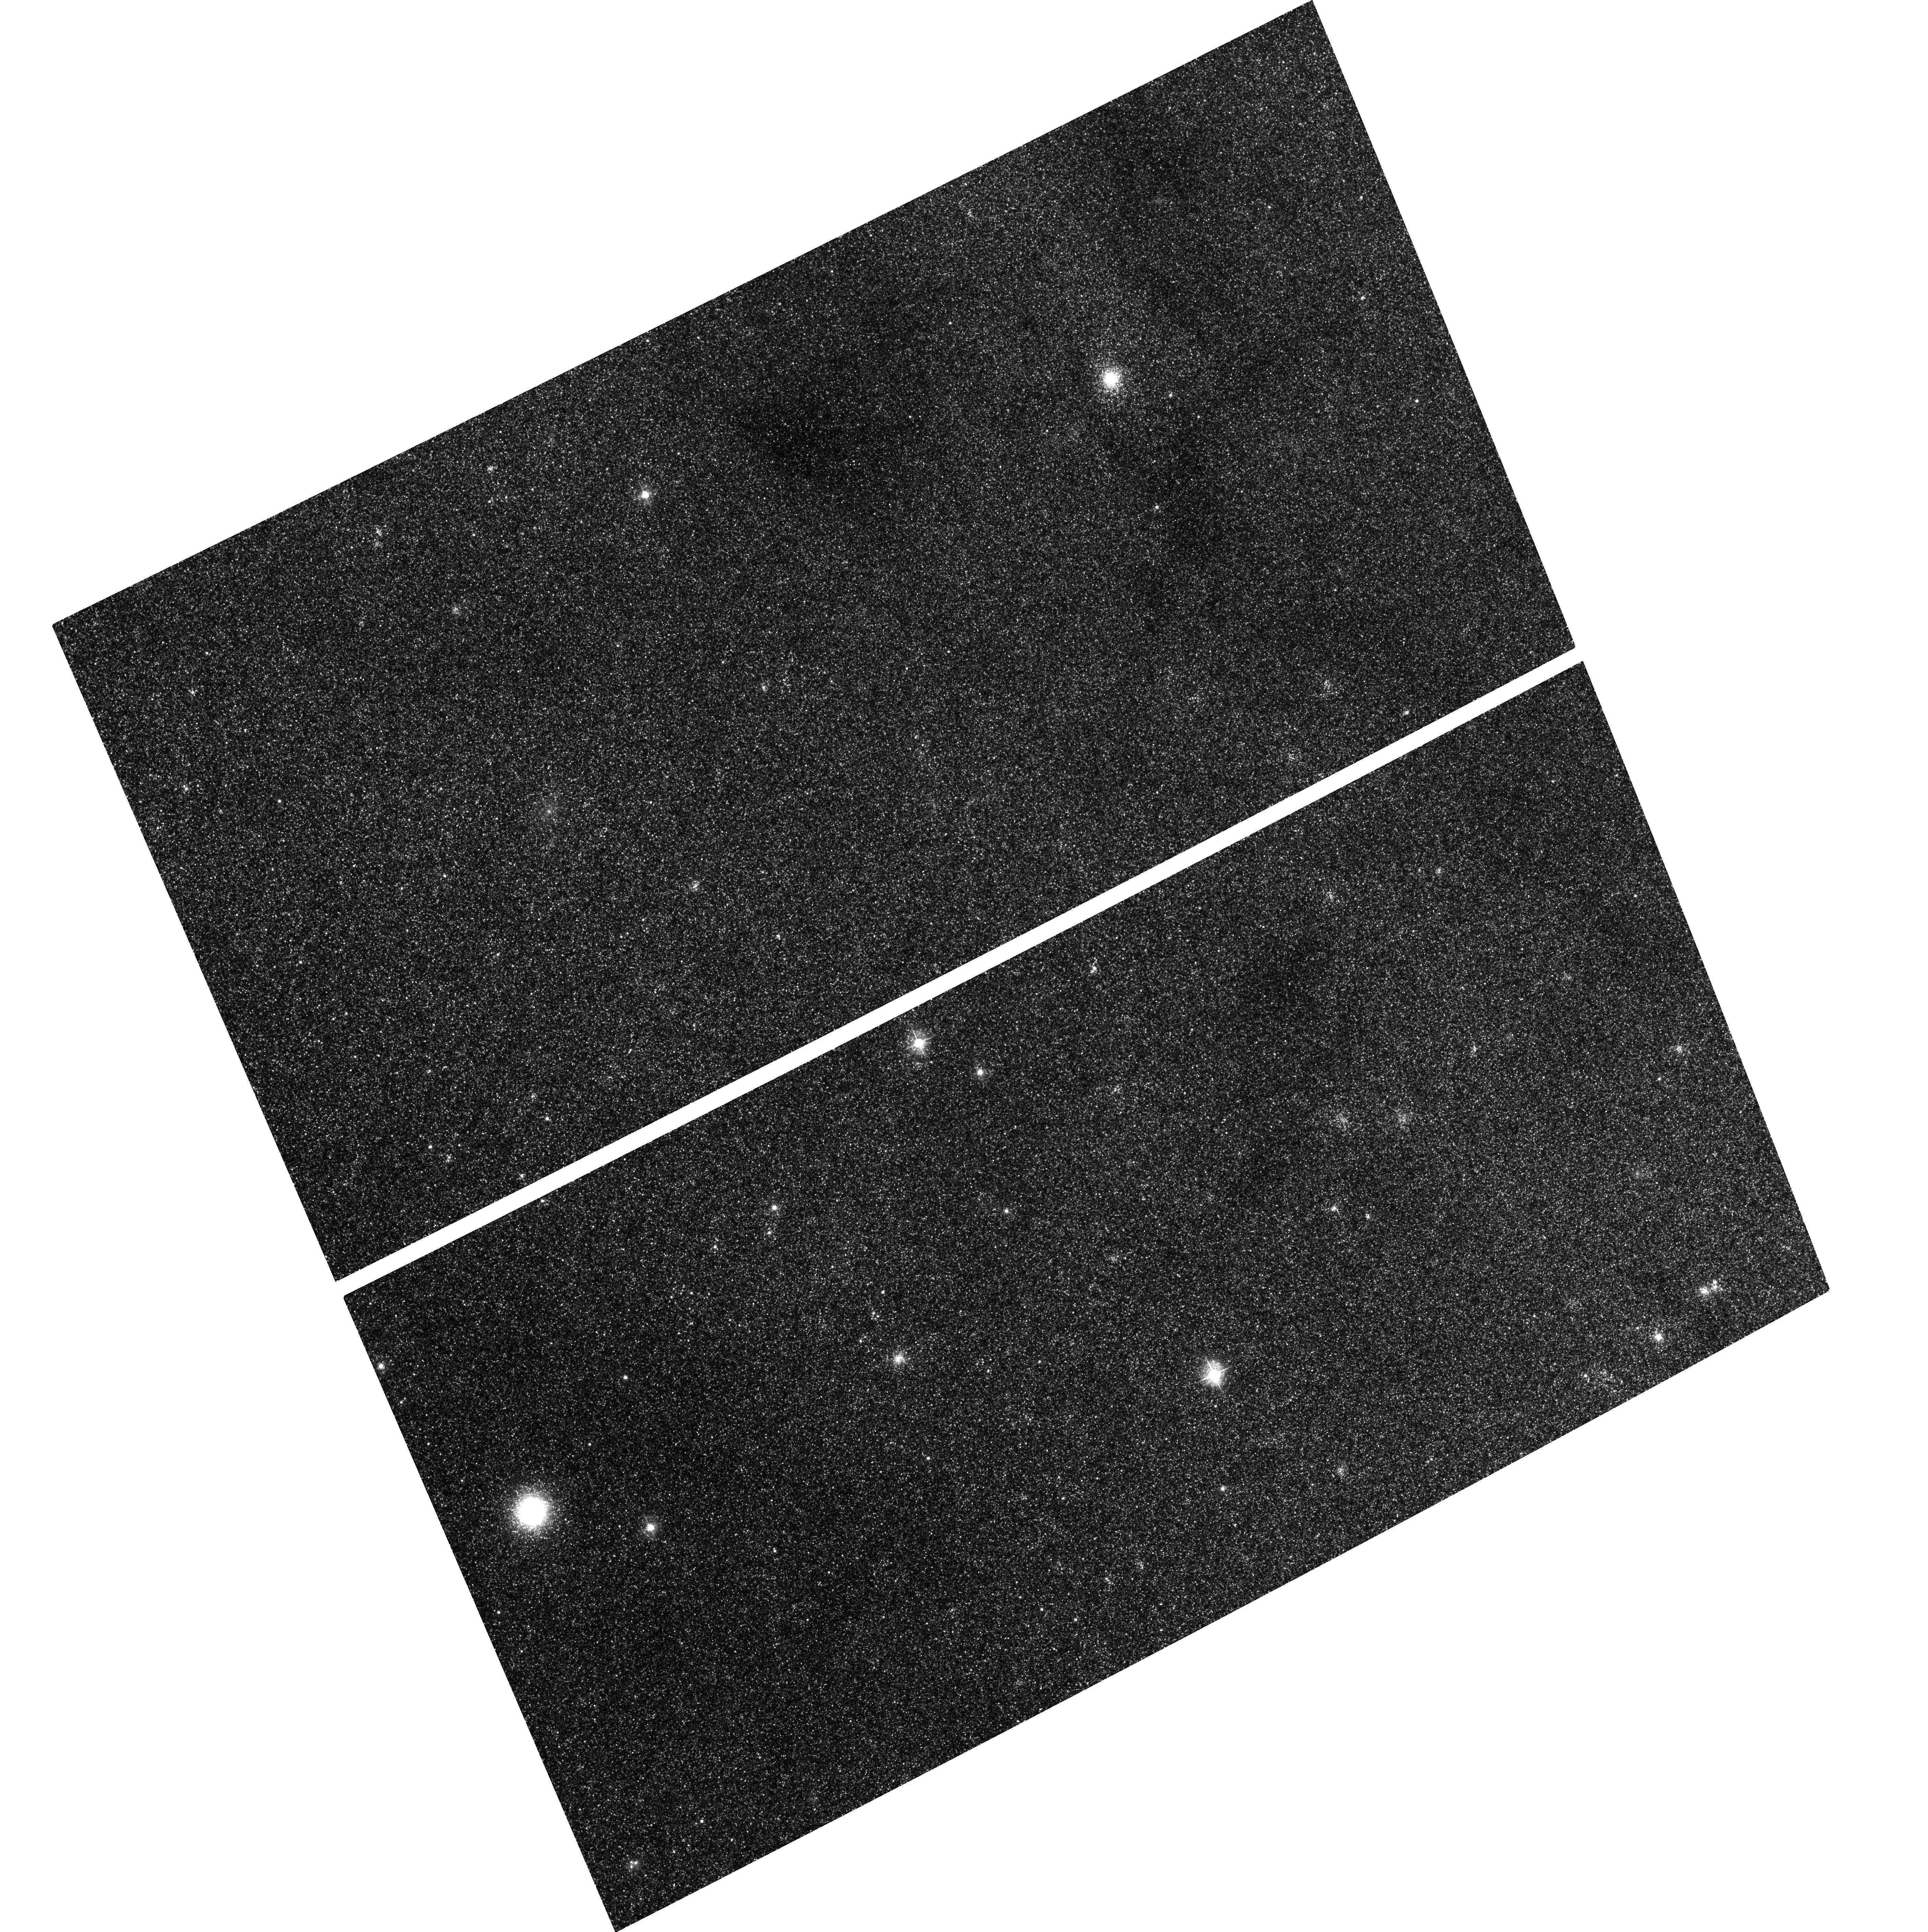
Target: M31GC-B058-049. Instrument: ACS/WFC. Filter: F435W. Exposure: 1.3 h. Observation ID: hst_10631_02_acs_wfc_f435w_j9df02

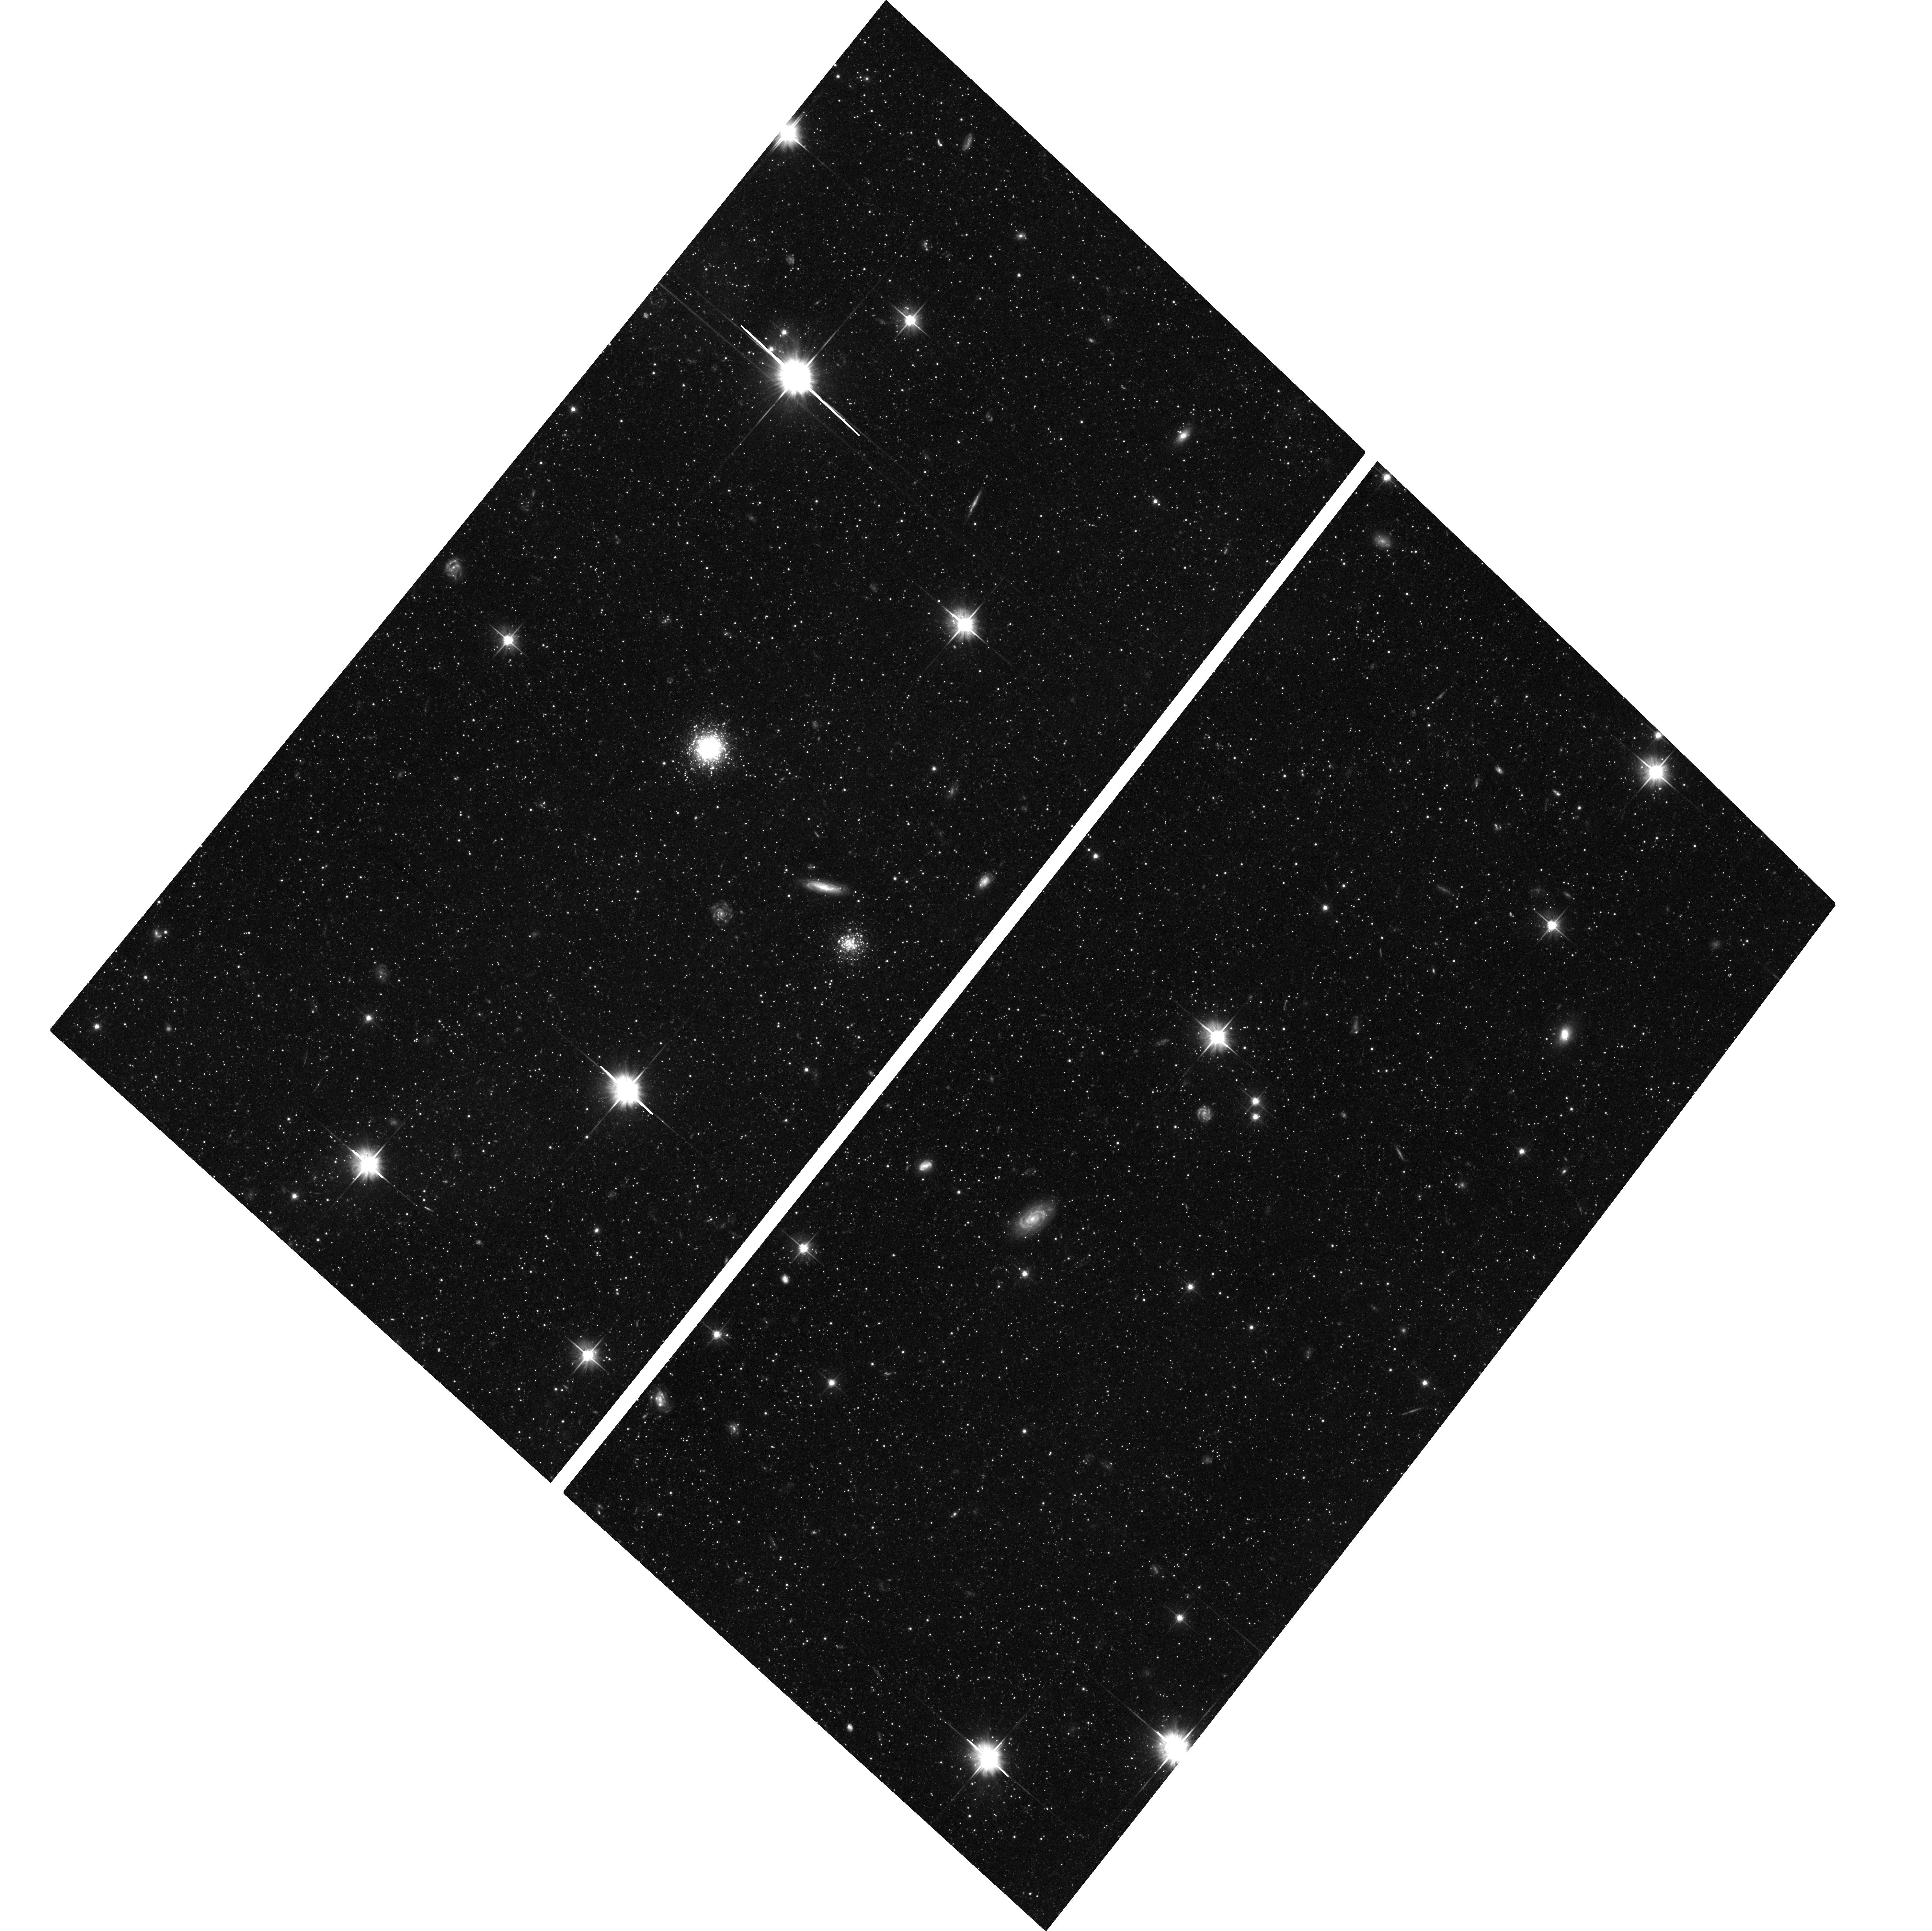
Target: M31GC-B292. Instrument: ACS/WFC. Filter: F606W. Exposure: 2.1 h. Observation ID: hst_10631_07_acs_wfc_f606w_j9df07

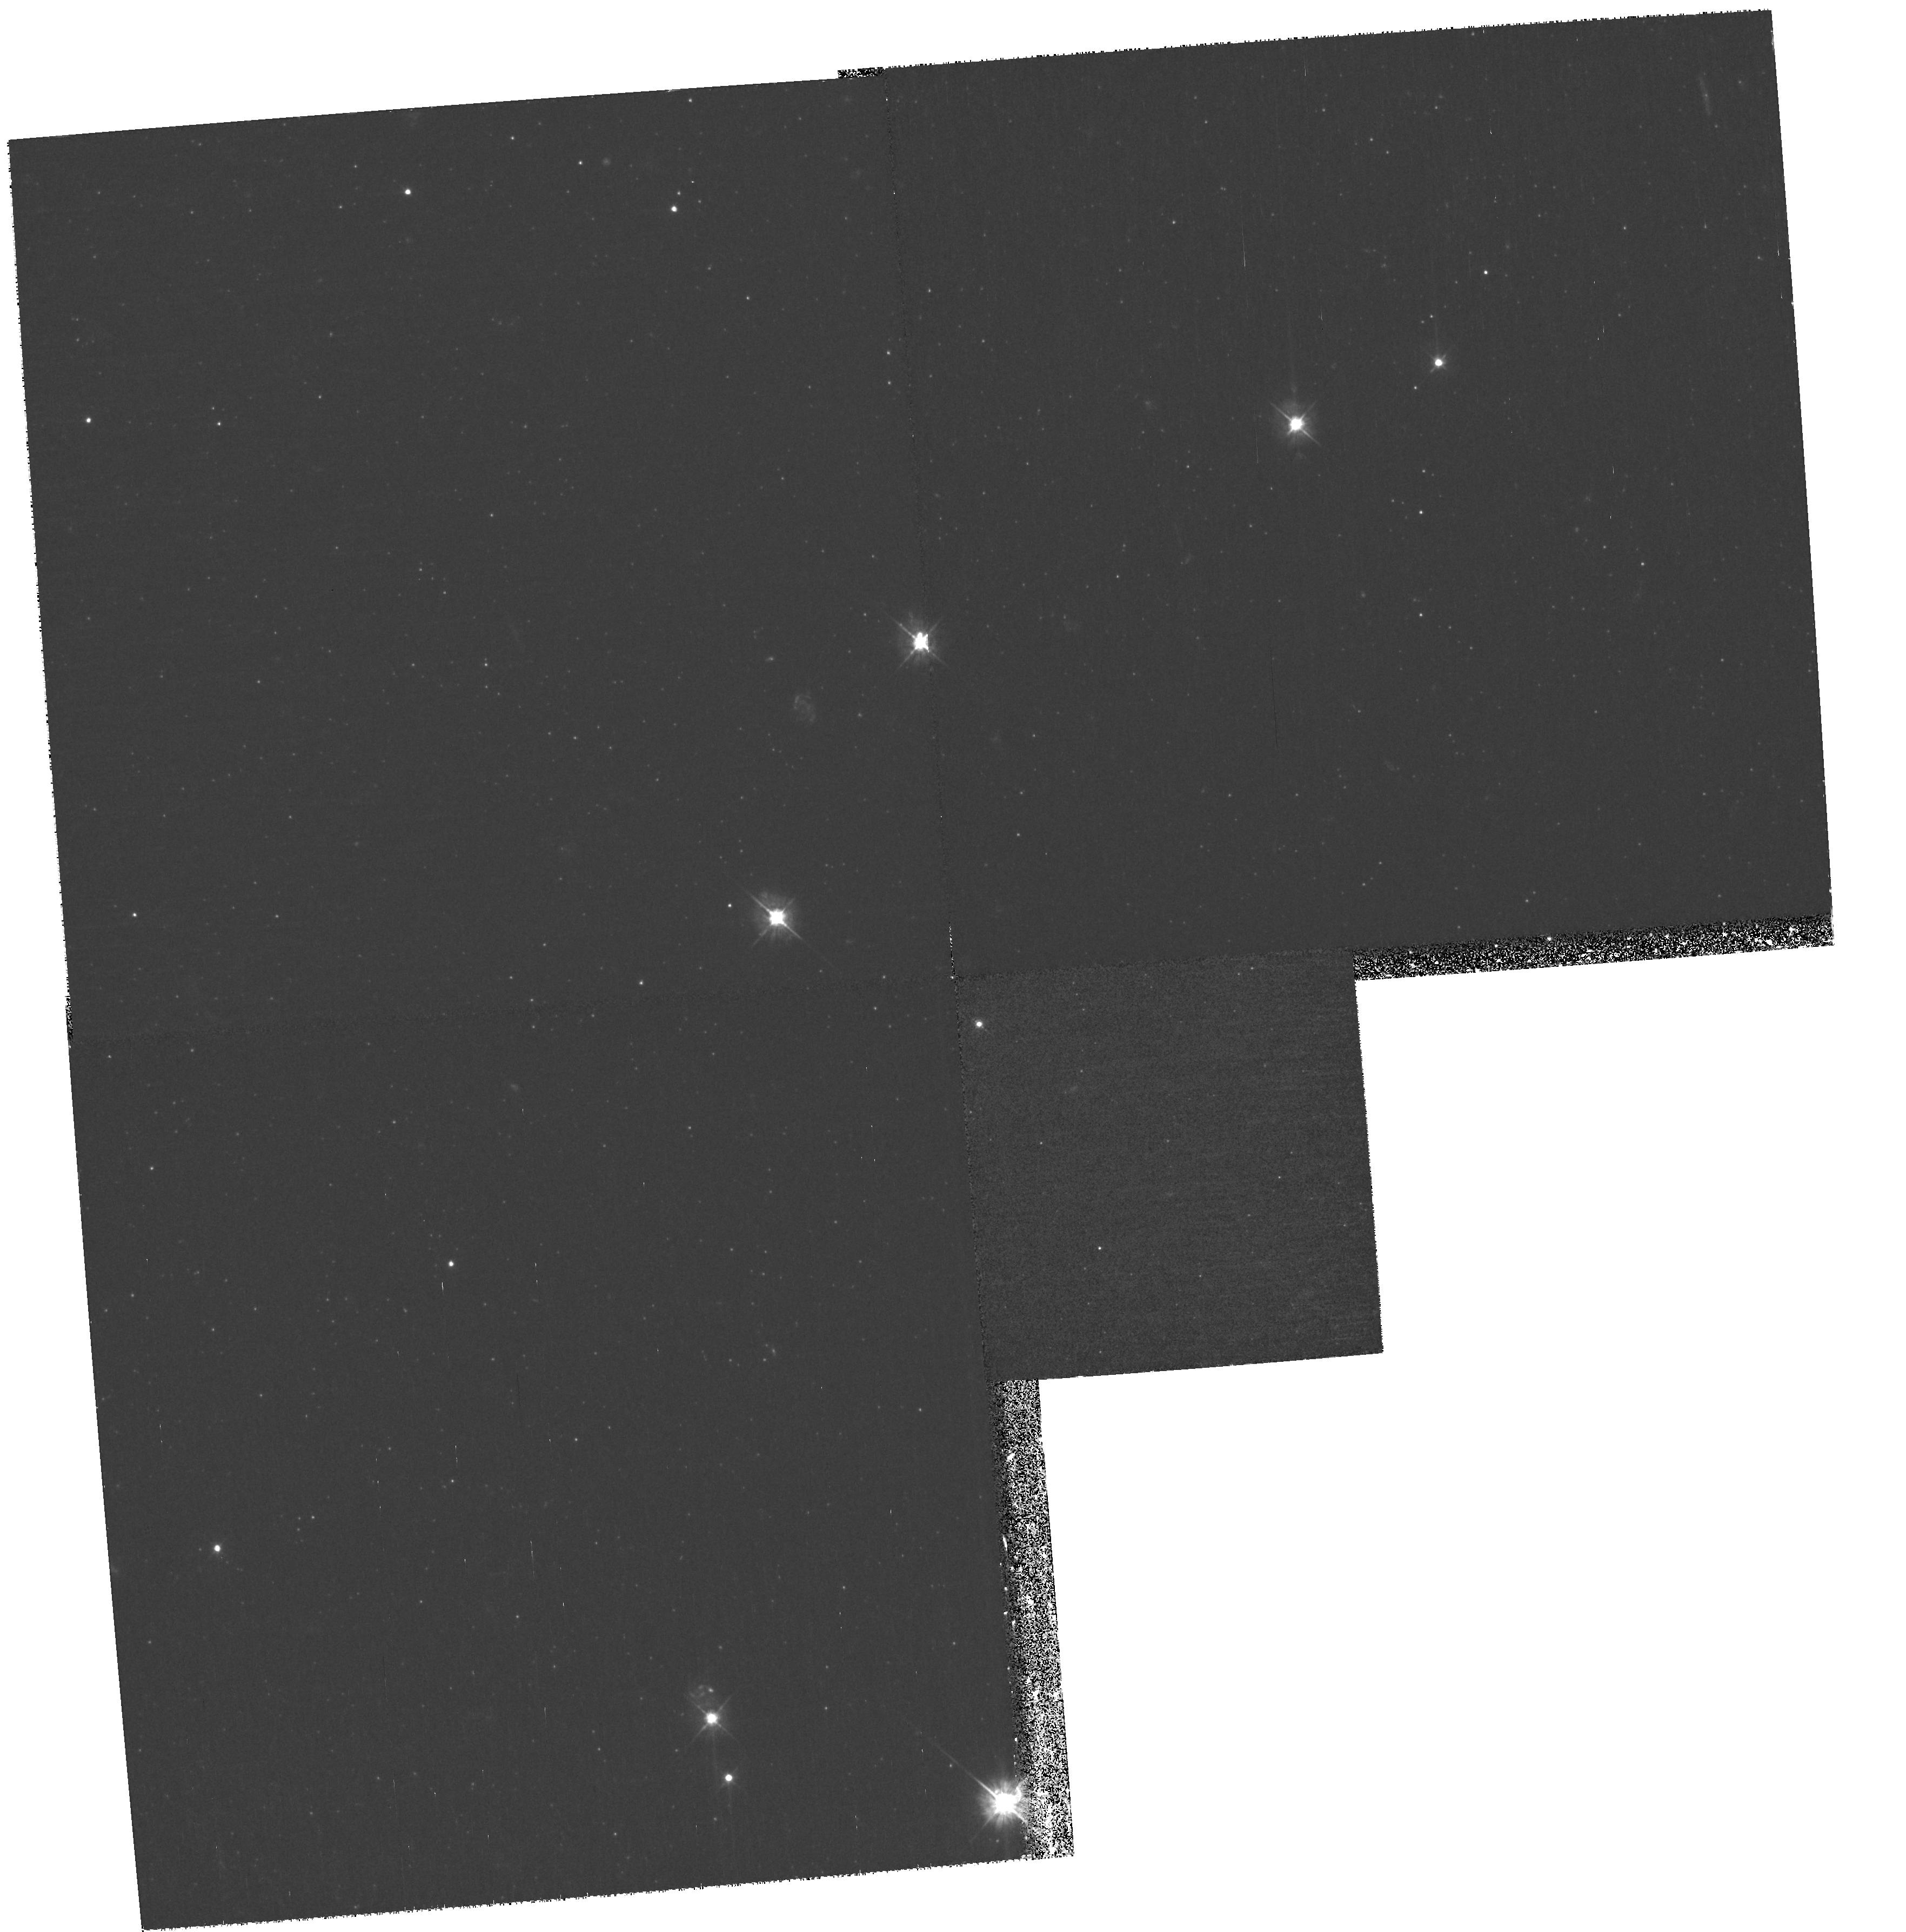
Target: field at RA 8.925°, Dec 40.975°. Instrument: WFPC2/PC. Filter: F450W. Exposure: 1.8 h. Observation ID: hst_10631_07_wfpc2_pc_f450w_u9df07

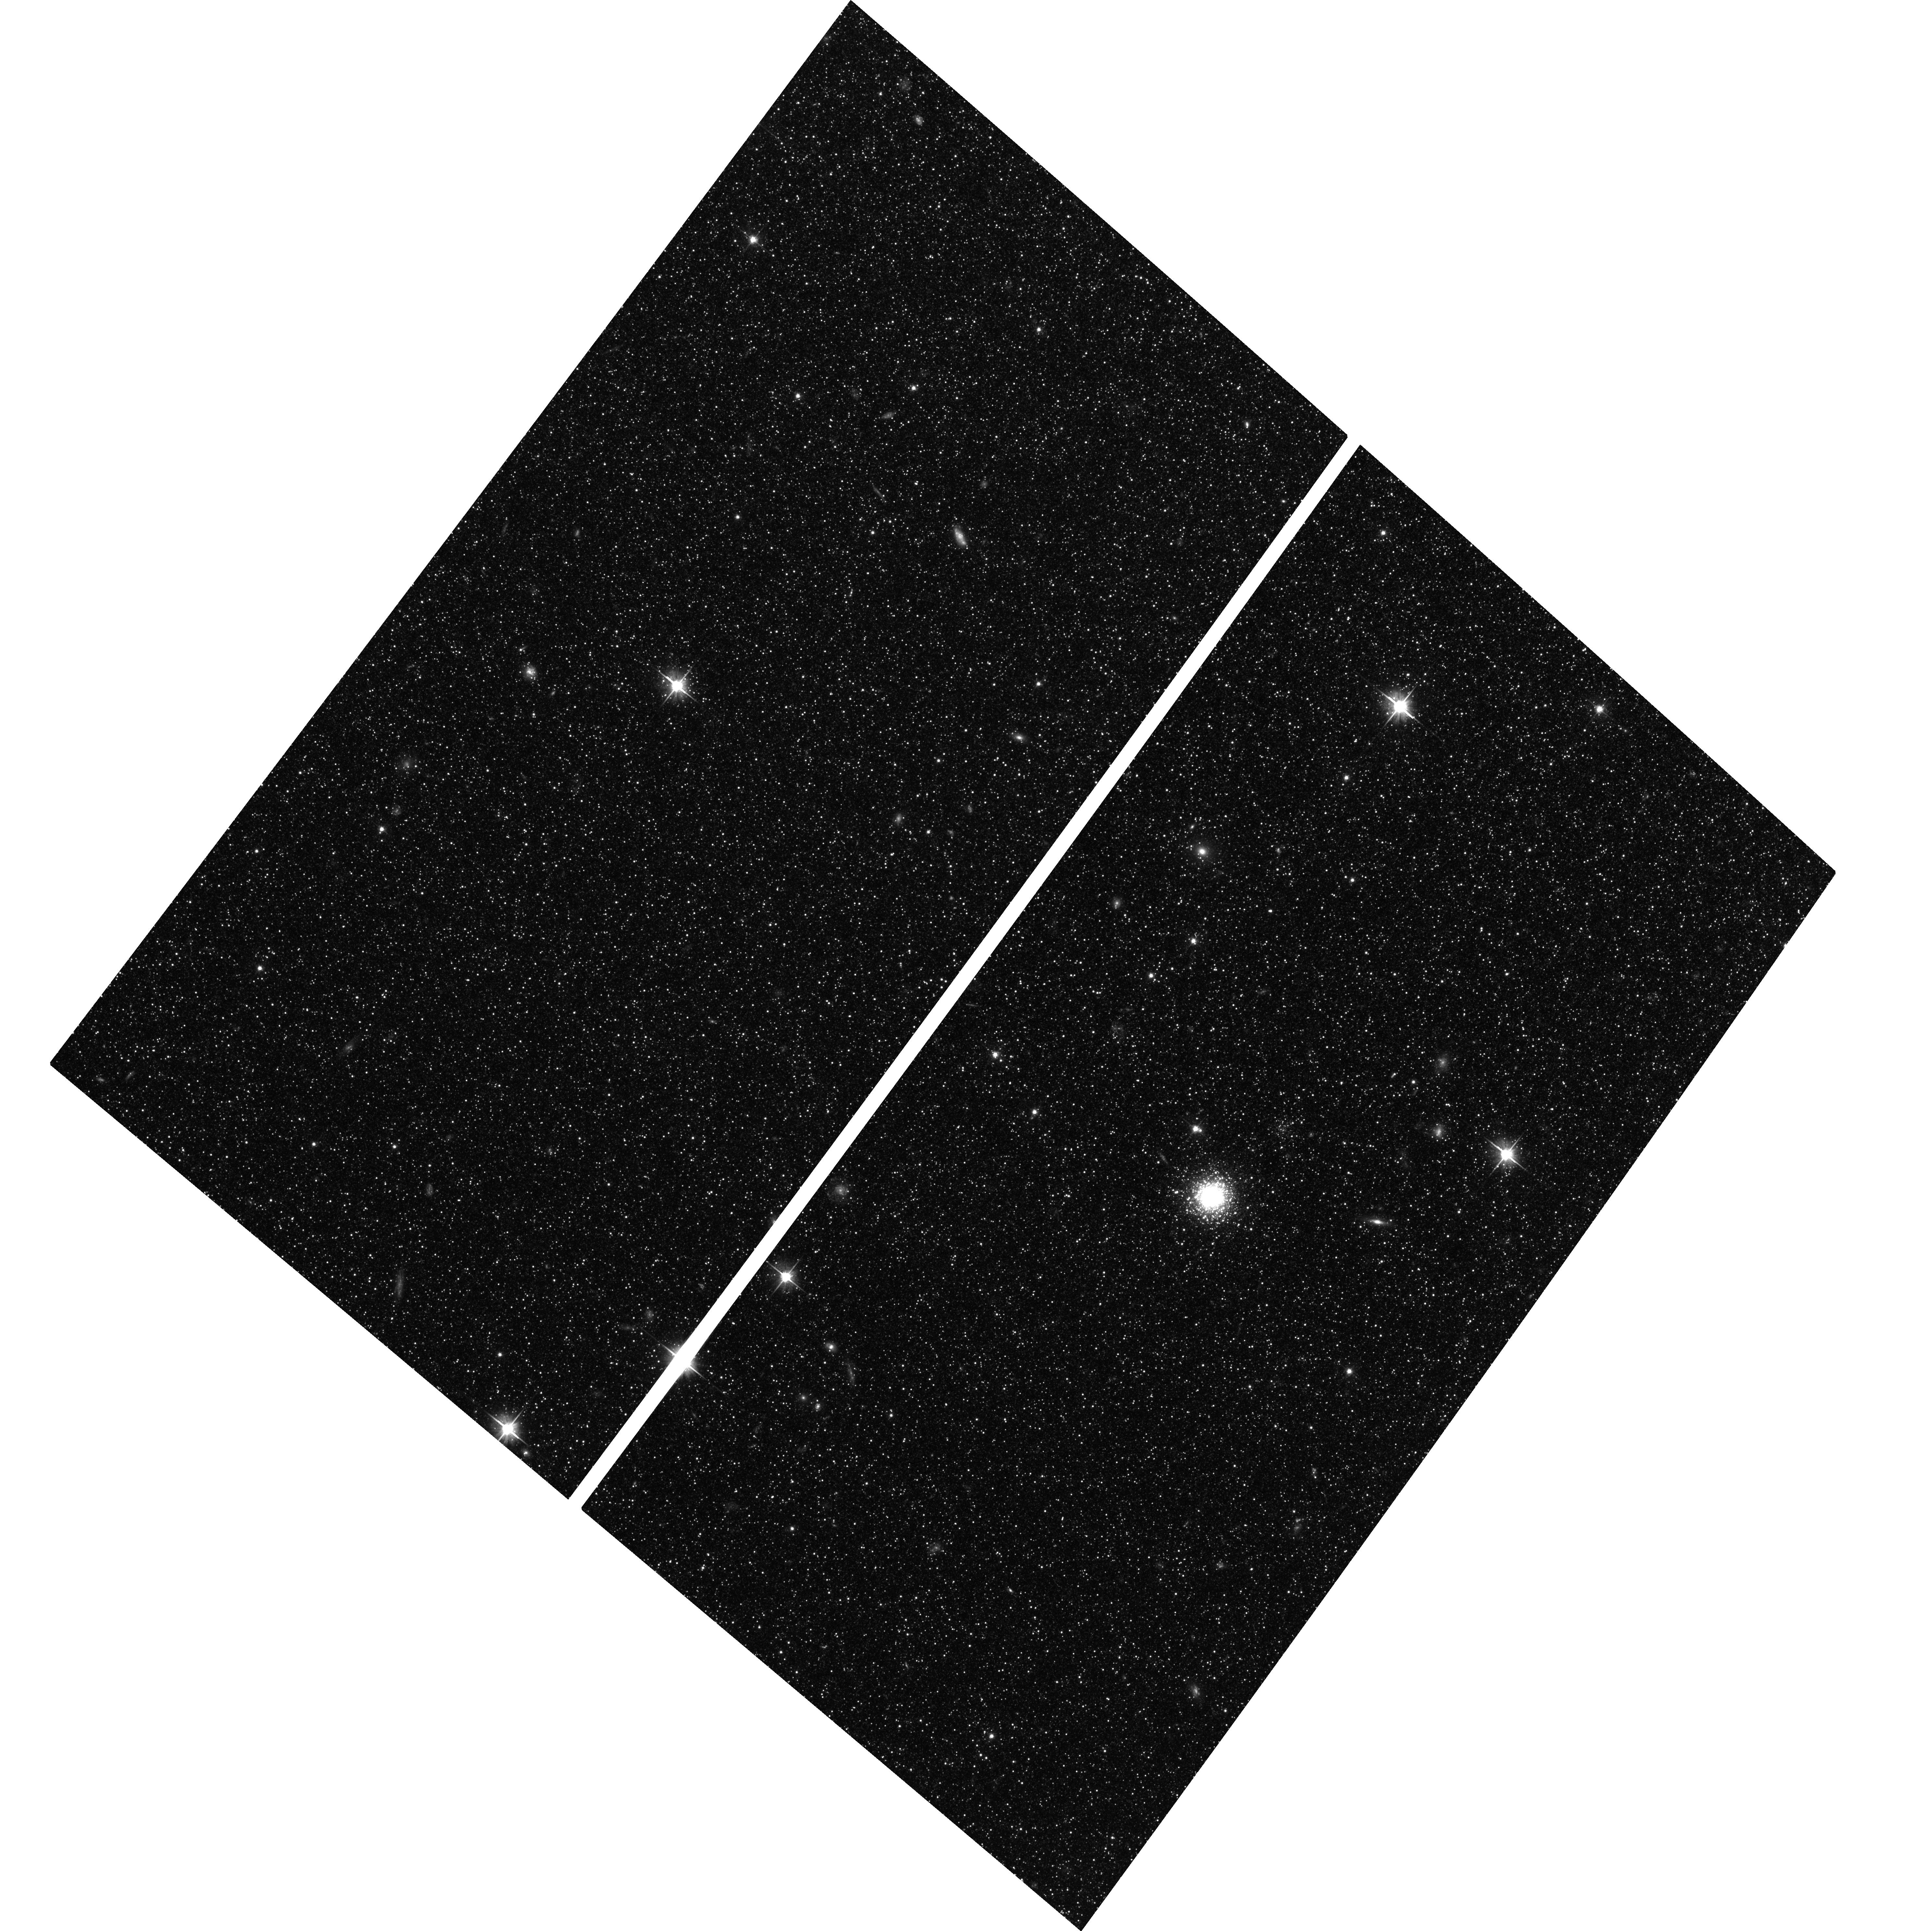
Target: M31GC-B350. Instrument: ACS/WFC. Filter: F606W. Exposure: 2.1 h. Observation ID: hst_10631_08_acs_wfc_f606w_j9df08

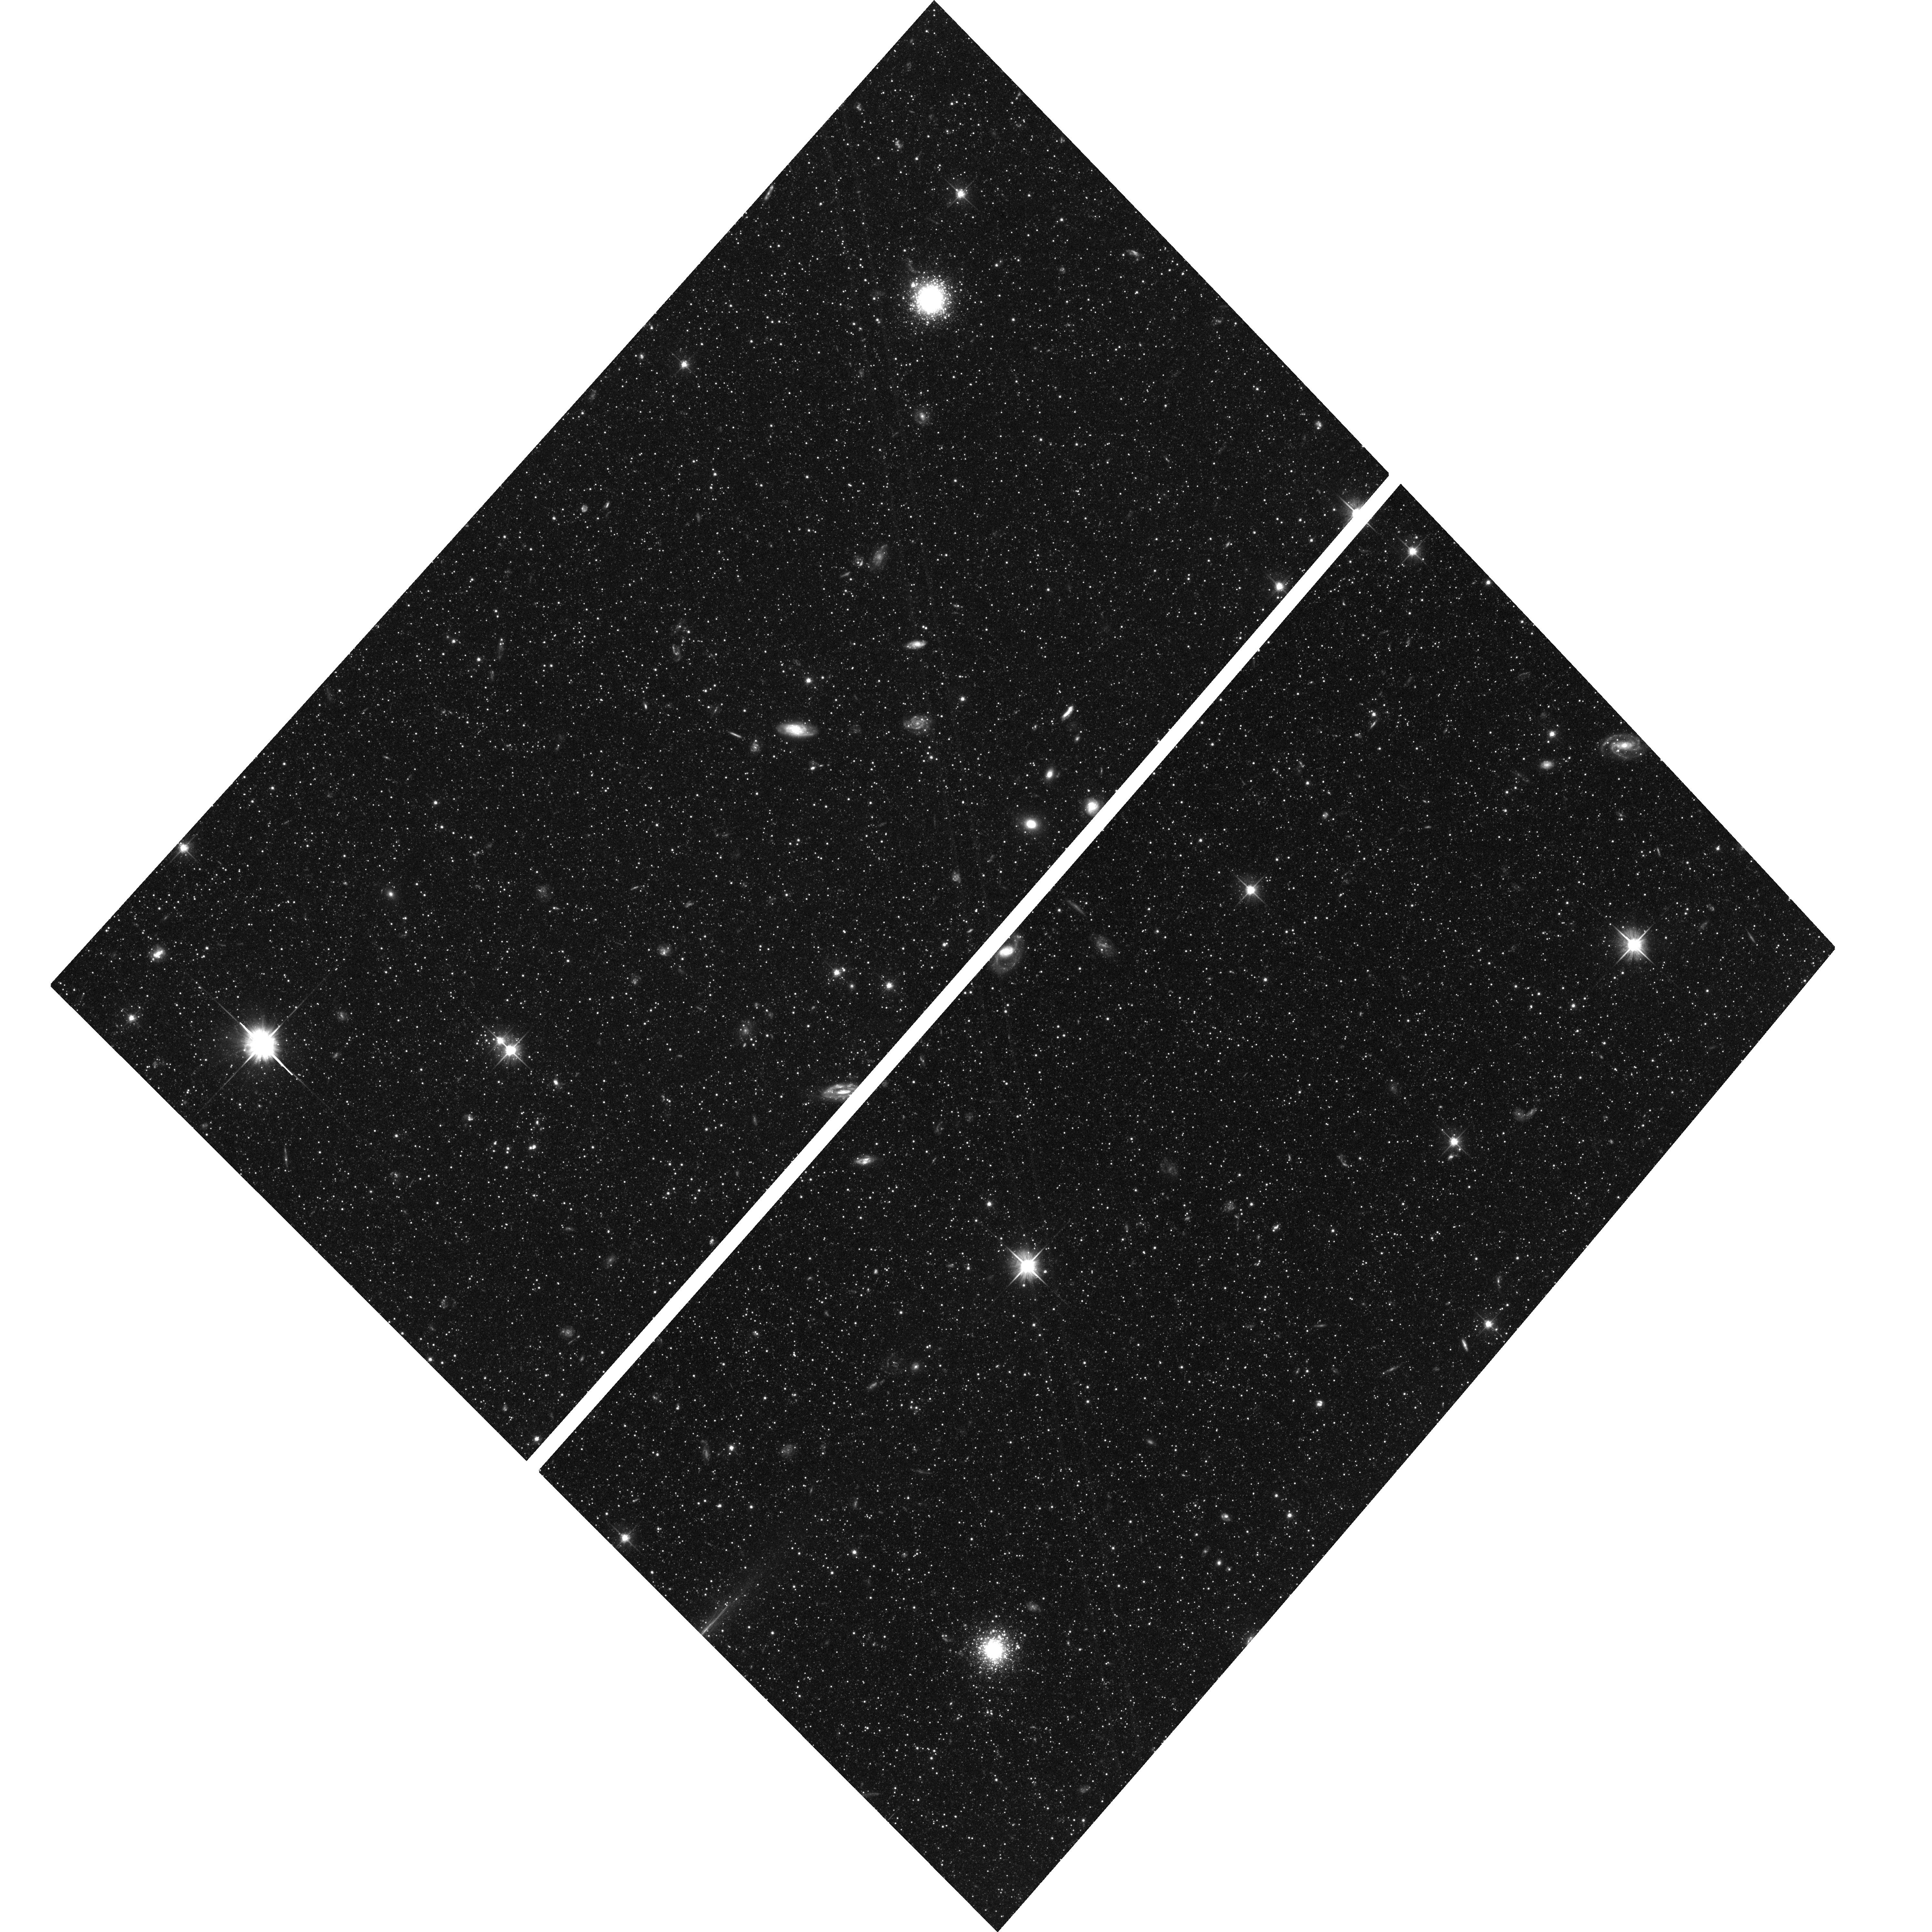
Target: M31GC-B337-336. Instrument: ACS/WFC. Filter: F606W. Exposure: 2.1 h. Observation ID: hst_10631_05_acs_wfc_f606w_j9df05

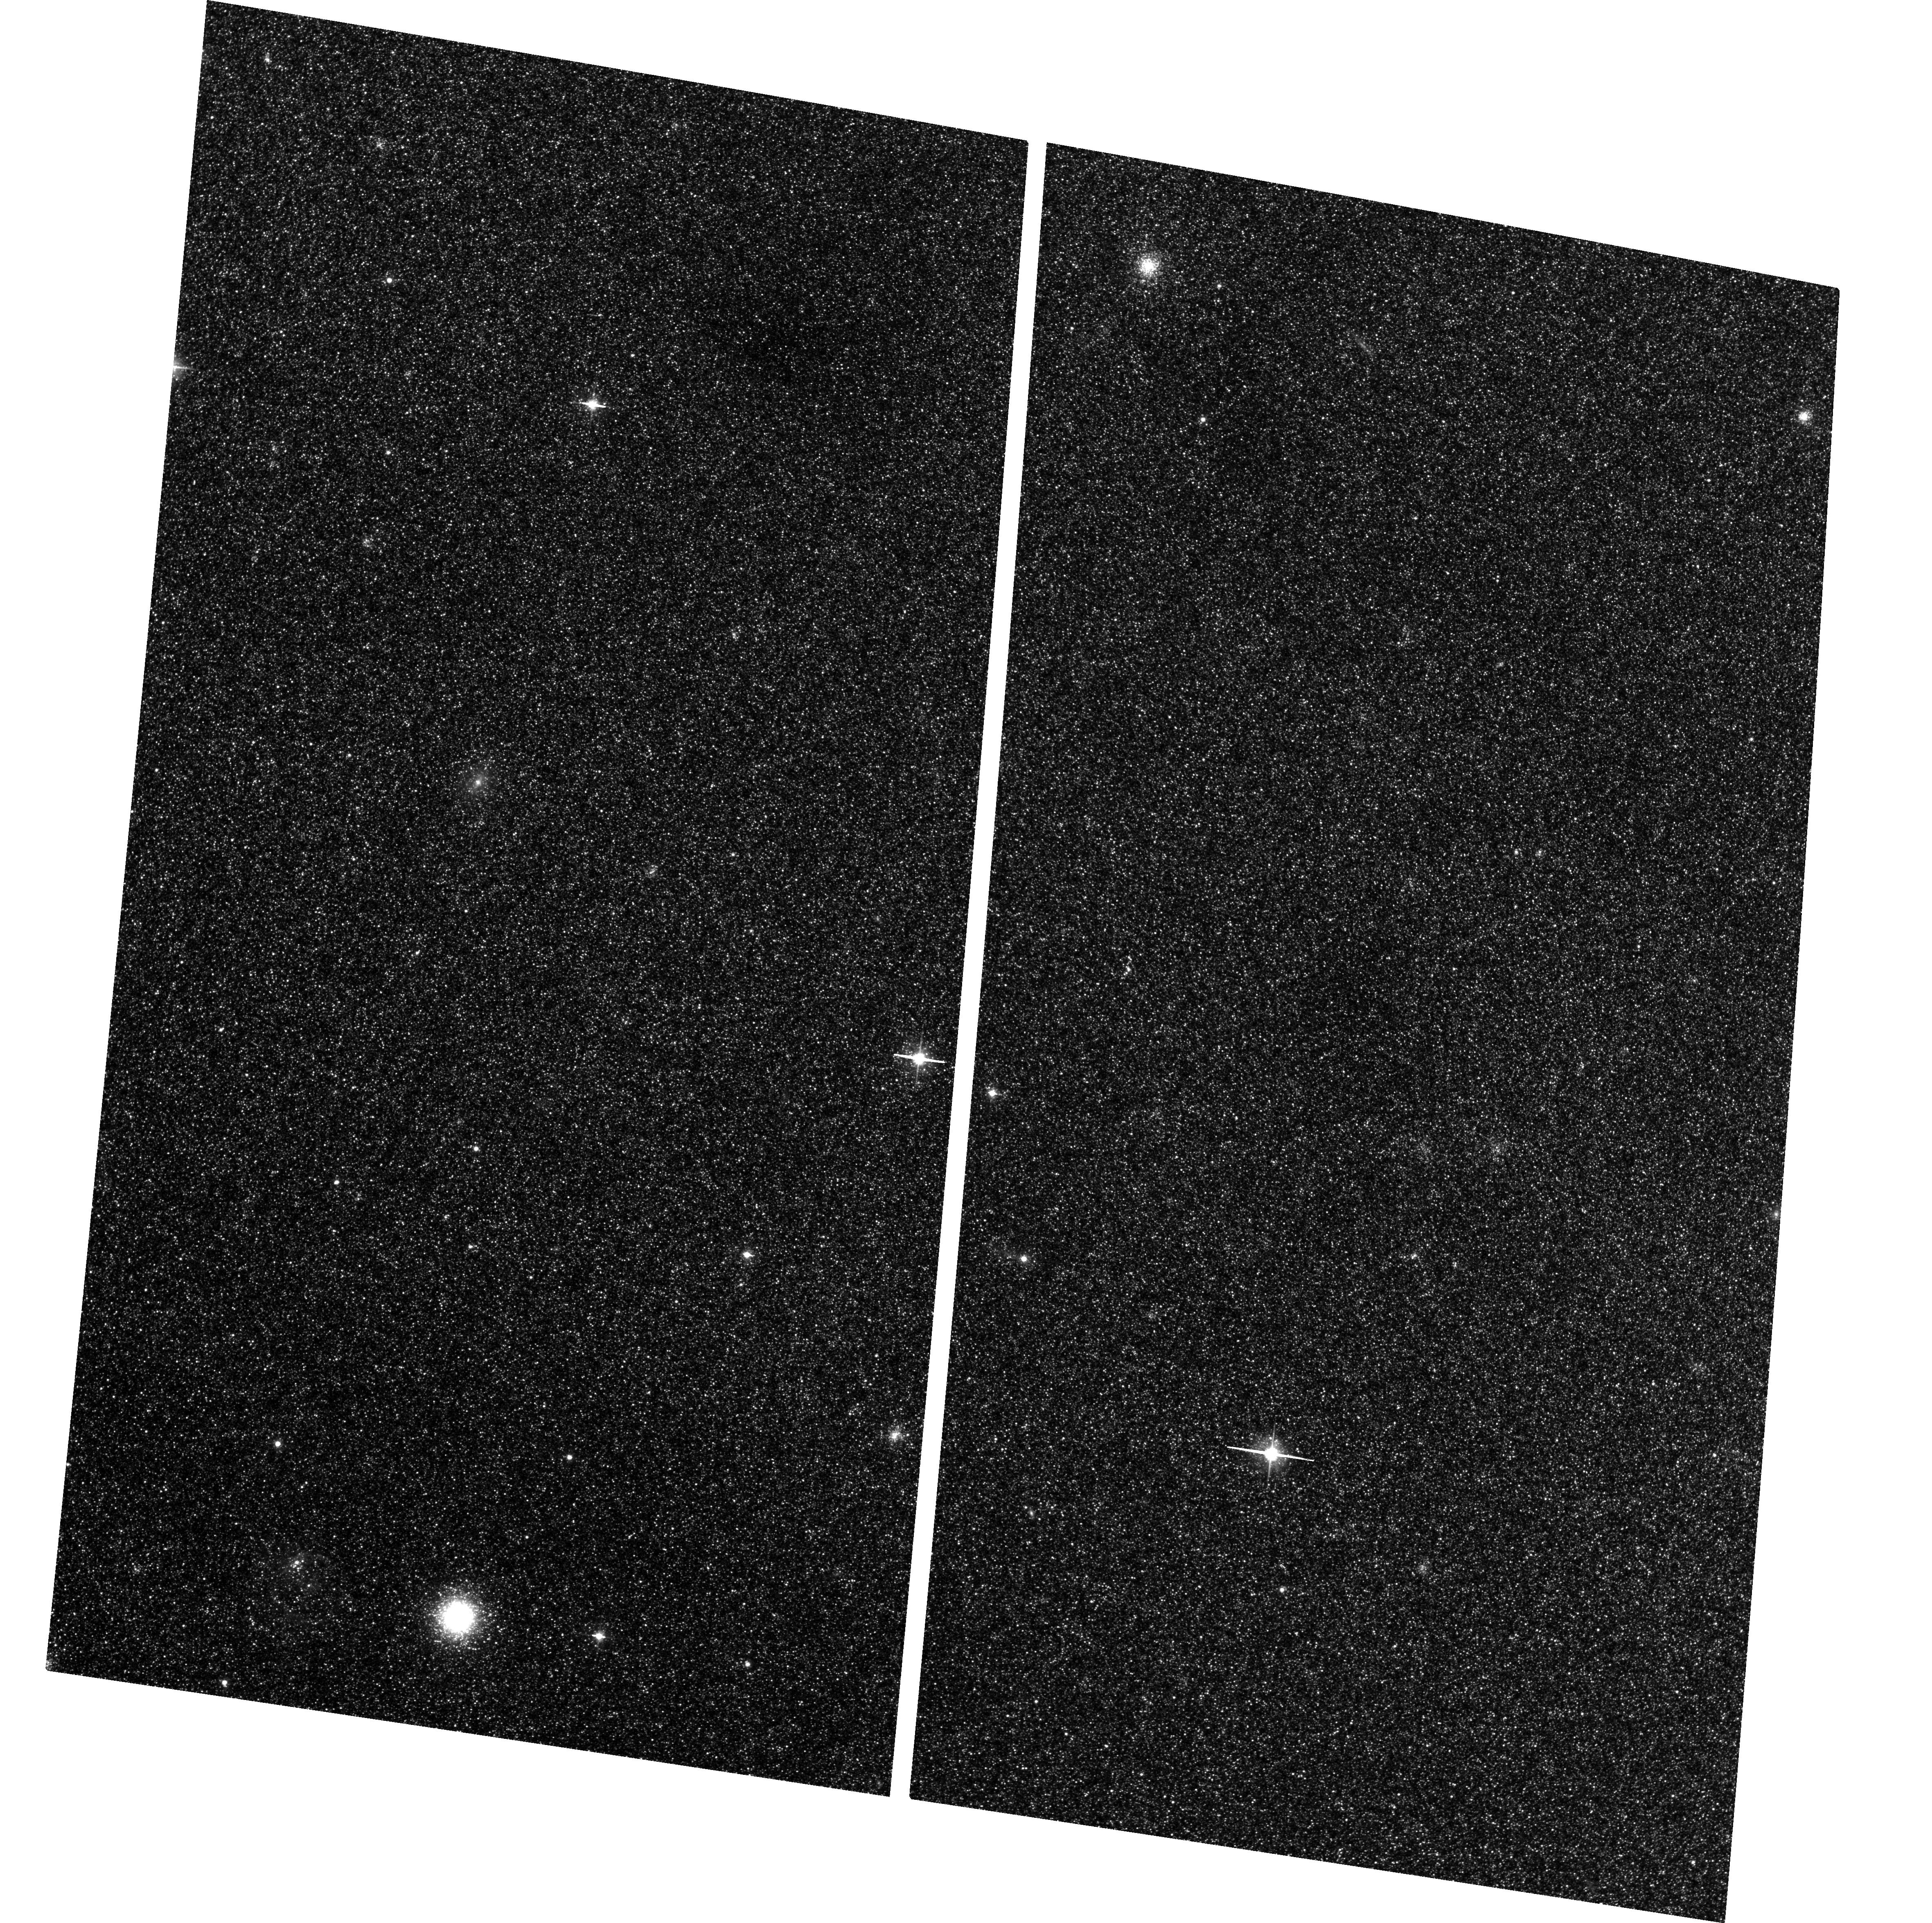
Target: M31GC-B058-049. Instrument: ACS/WFC. Filter: F606W. Exposure: 2.1 h. Observation ID: hst_10631_06_acs_wfc_f606w_j9df06

Intermediate-Age Globular Clusters in M31 (PI: Puzia, Thomas H.)

We propose deep ACS/WFC imaging of four halo M31 globular clusters in order to derive their horizontal branch morphologies. Our spectroscopic investigation of their integrated light identifies them as members of an intermediate-age population of globular clusters in M31. Since our spectroscopic results are based on the analysis of Balmer absorption lines, we need to secure our results against an artificial juvenation due to extreme horizontal branch morphologies. The proposed observations will allow a clear-cut answer to the question of whether spectroscopically derived intermediate-age estimates are due to genuinely younger ages or are the result of anomalously hot horizontal branch morphologies. Either way, our results will have important implications for spectroscopically derived ages and metallicities of distant stellar populations. Because of the high spatial resolution of the proposed ACS/WFC observations we will also derive accurate surface brightness profiles of our target globular clusters and investigate the influence of stellar density on horizontal branch morphology. Moreover, together with deep parallel WFPC2 fields we will study the metallicity dispersion of the background stellar population in M31 as a function of galactocentric radius.